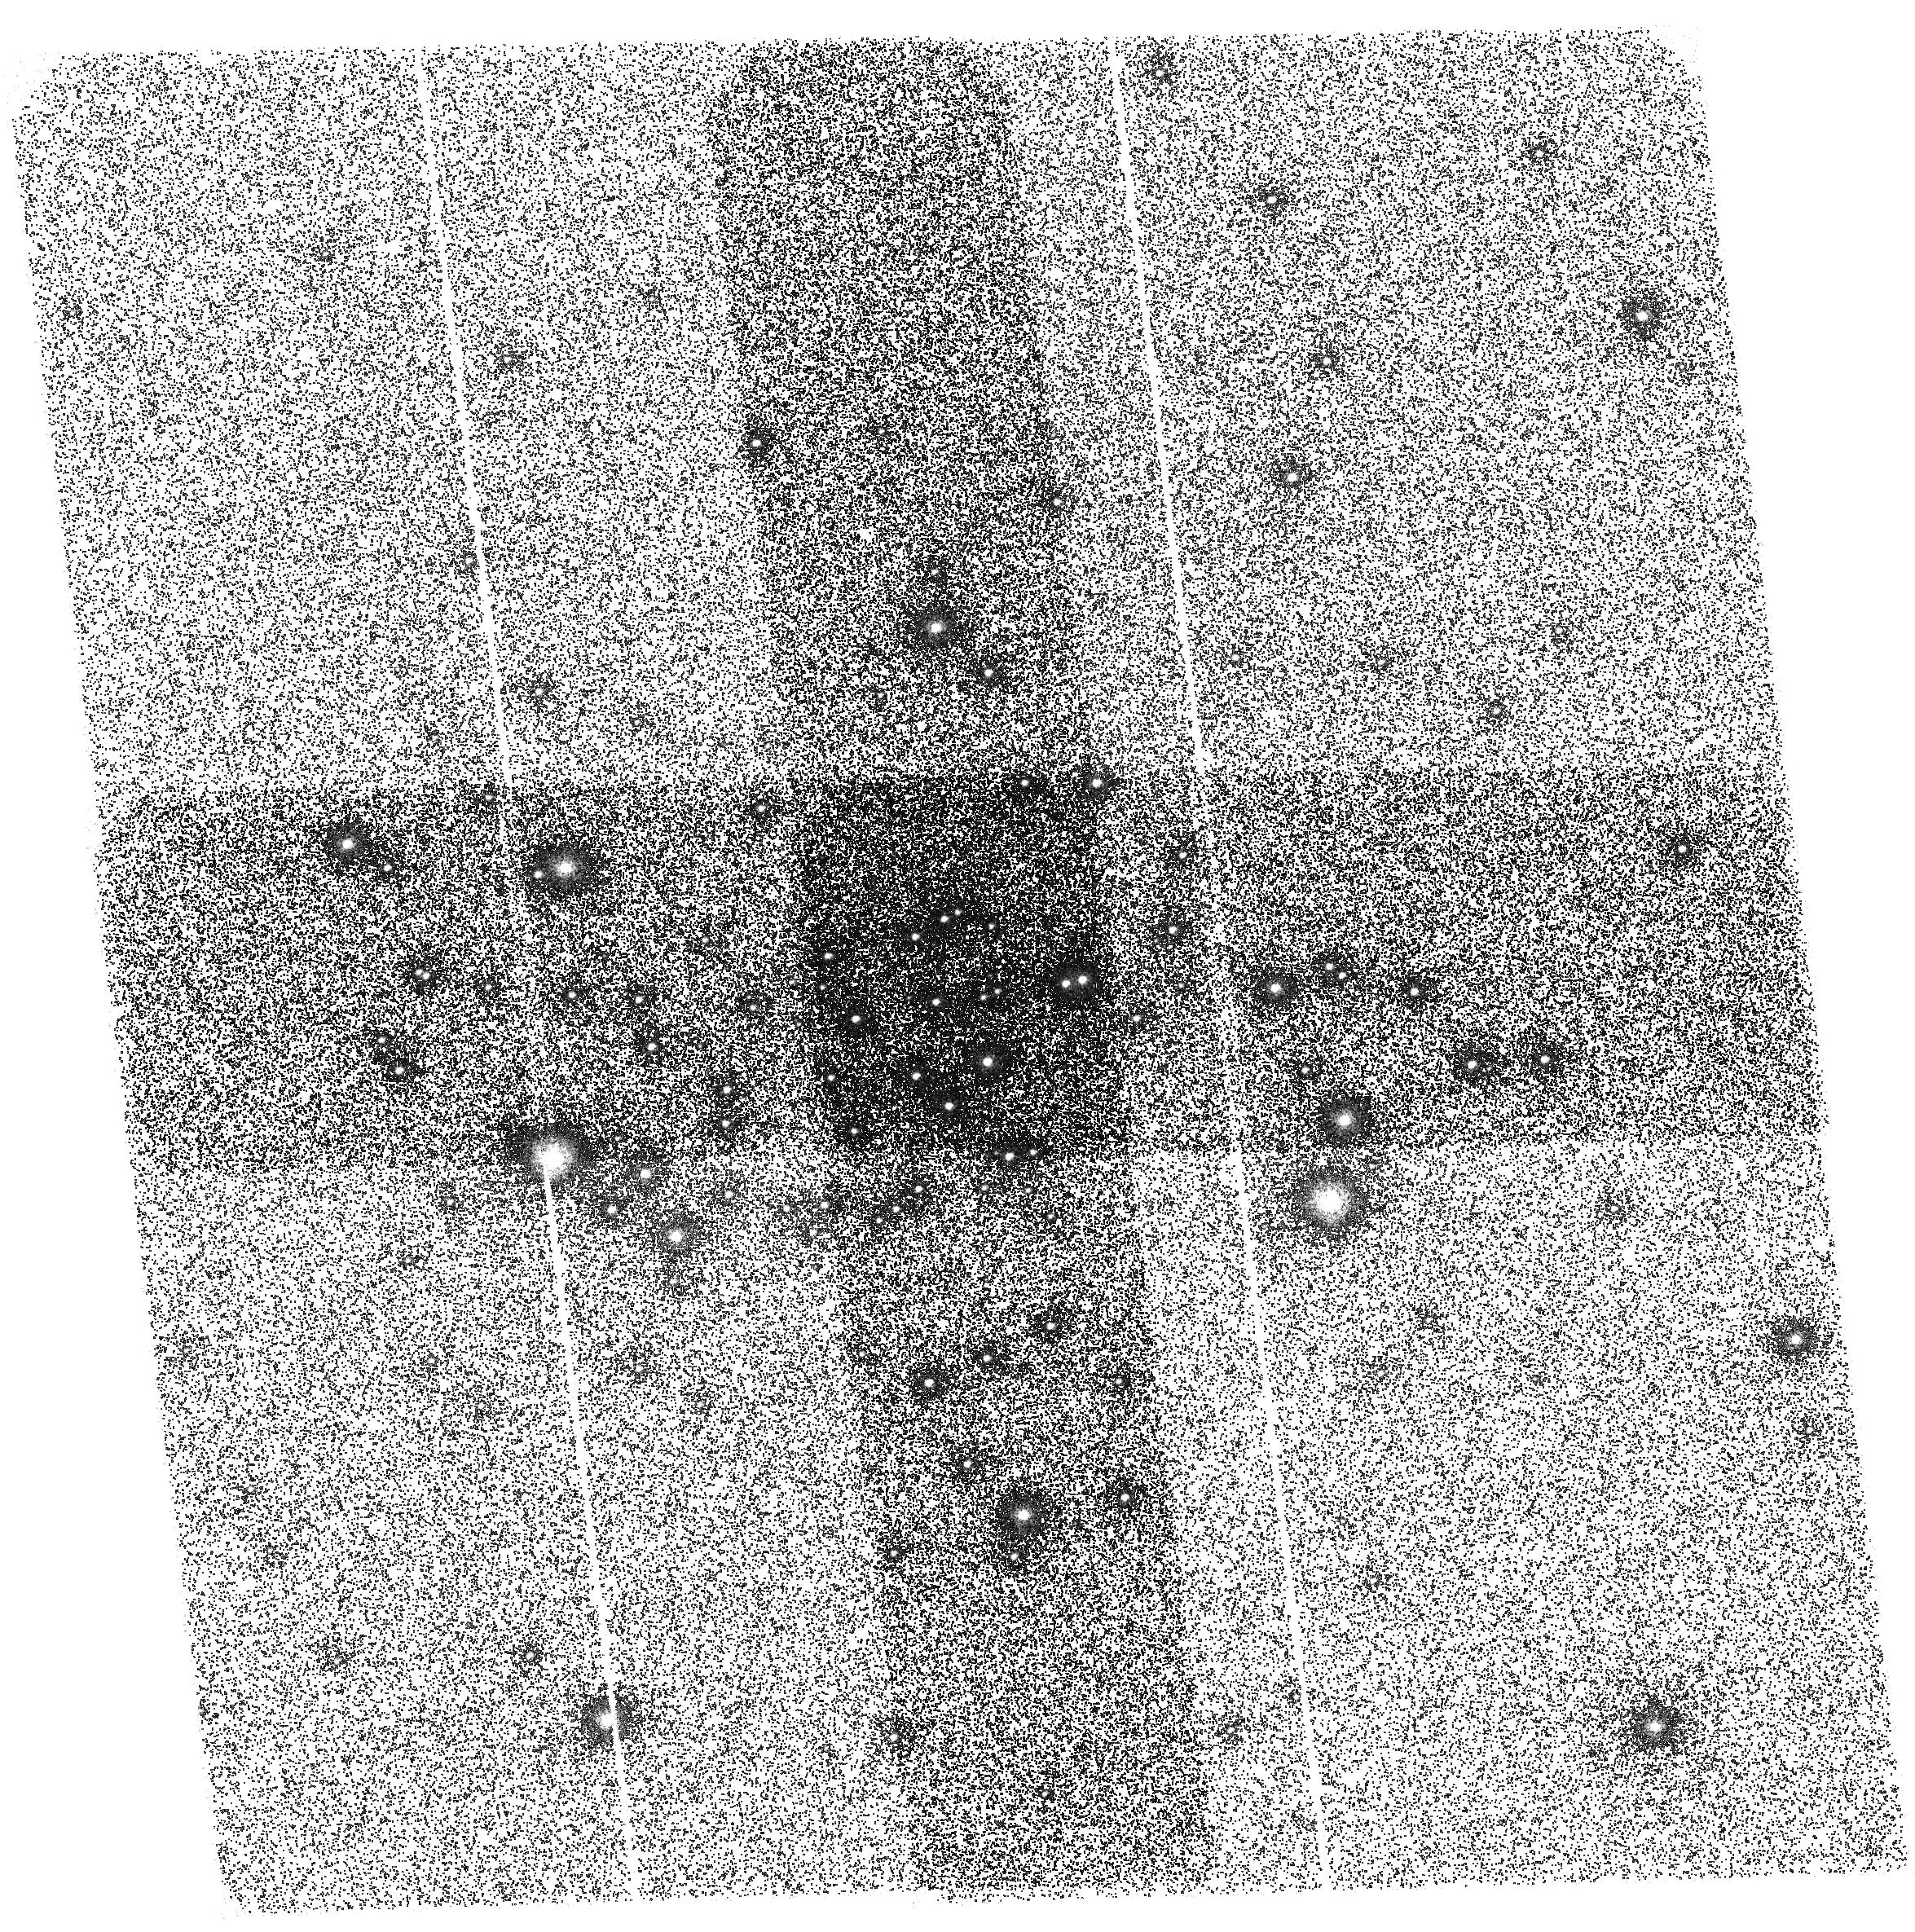
Target: NGC6441
Instrument: ACS/SBC
Filter: F150LP
Exposure: 1.3 h
Observation ID: hst_10815_55_acs_sbc_f150lp_j9ou55

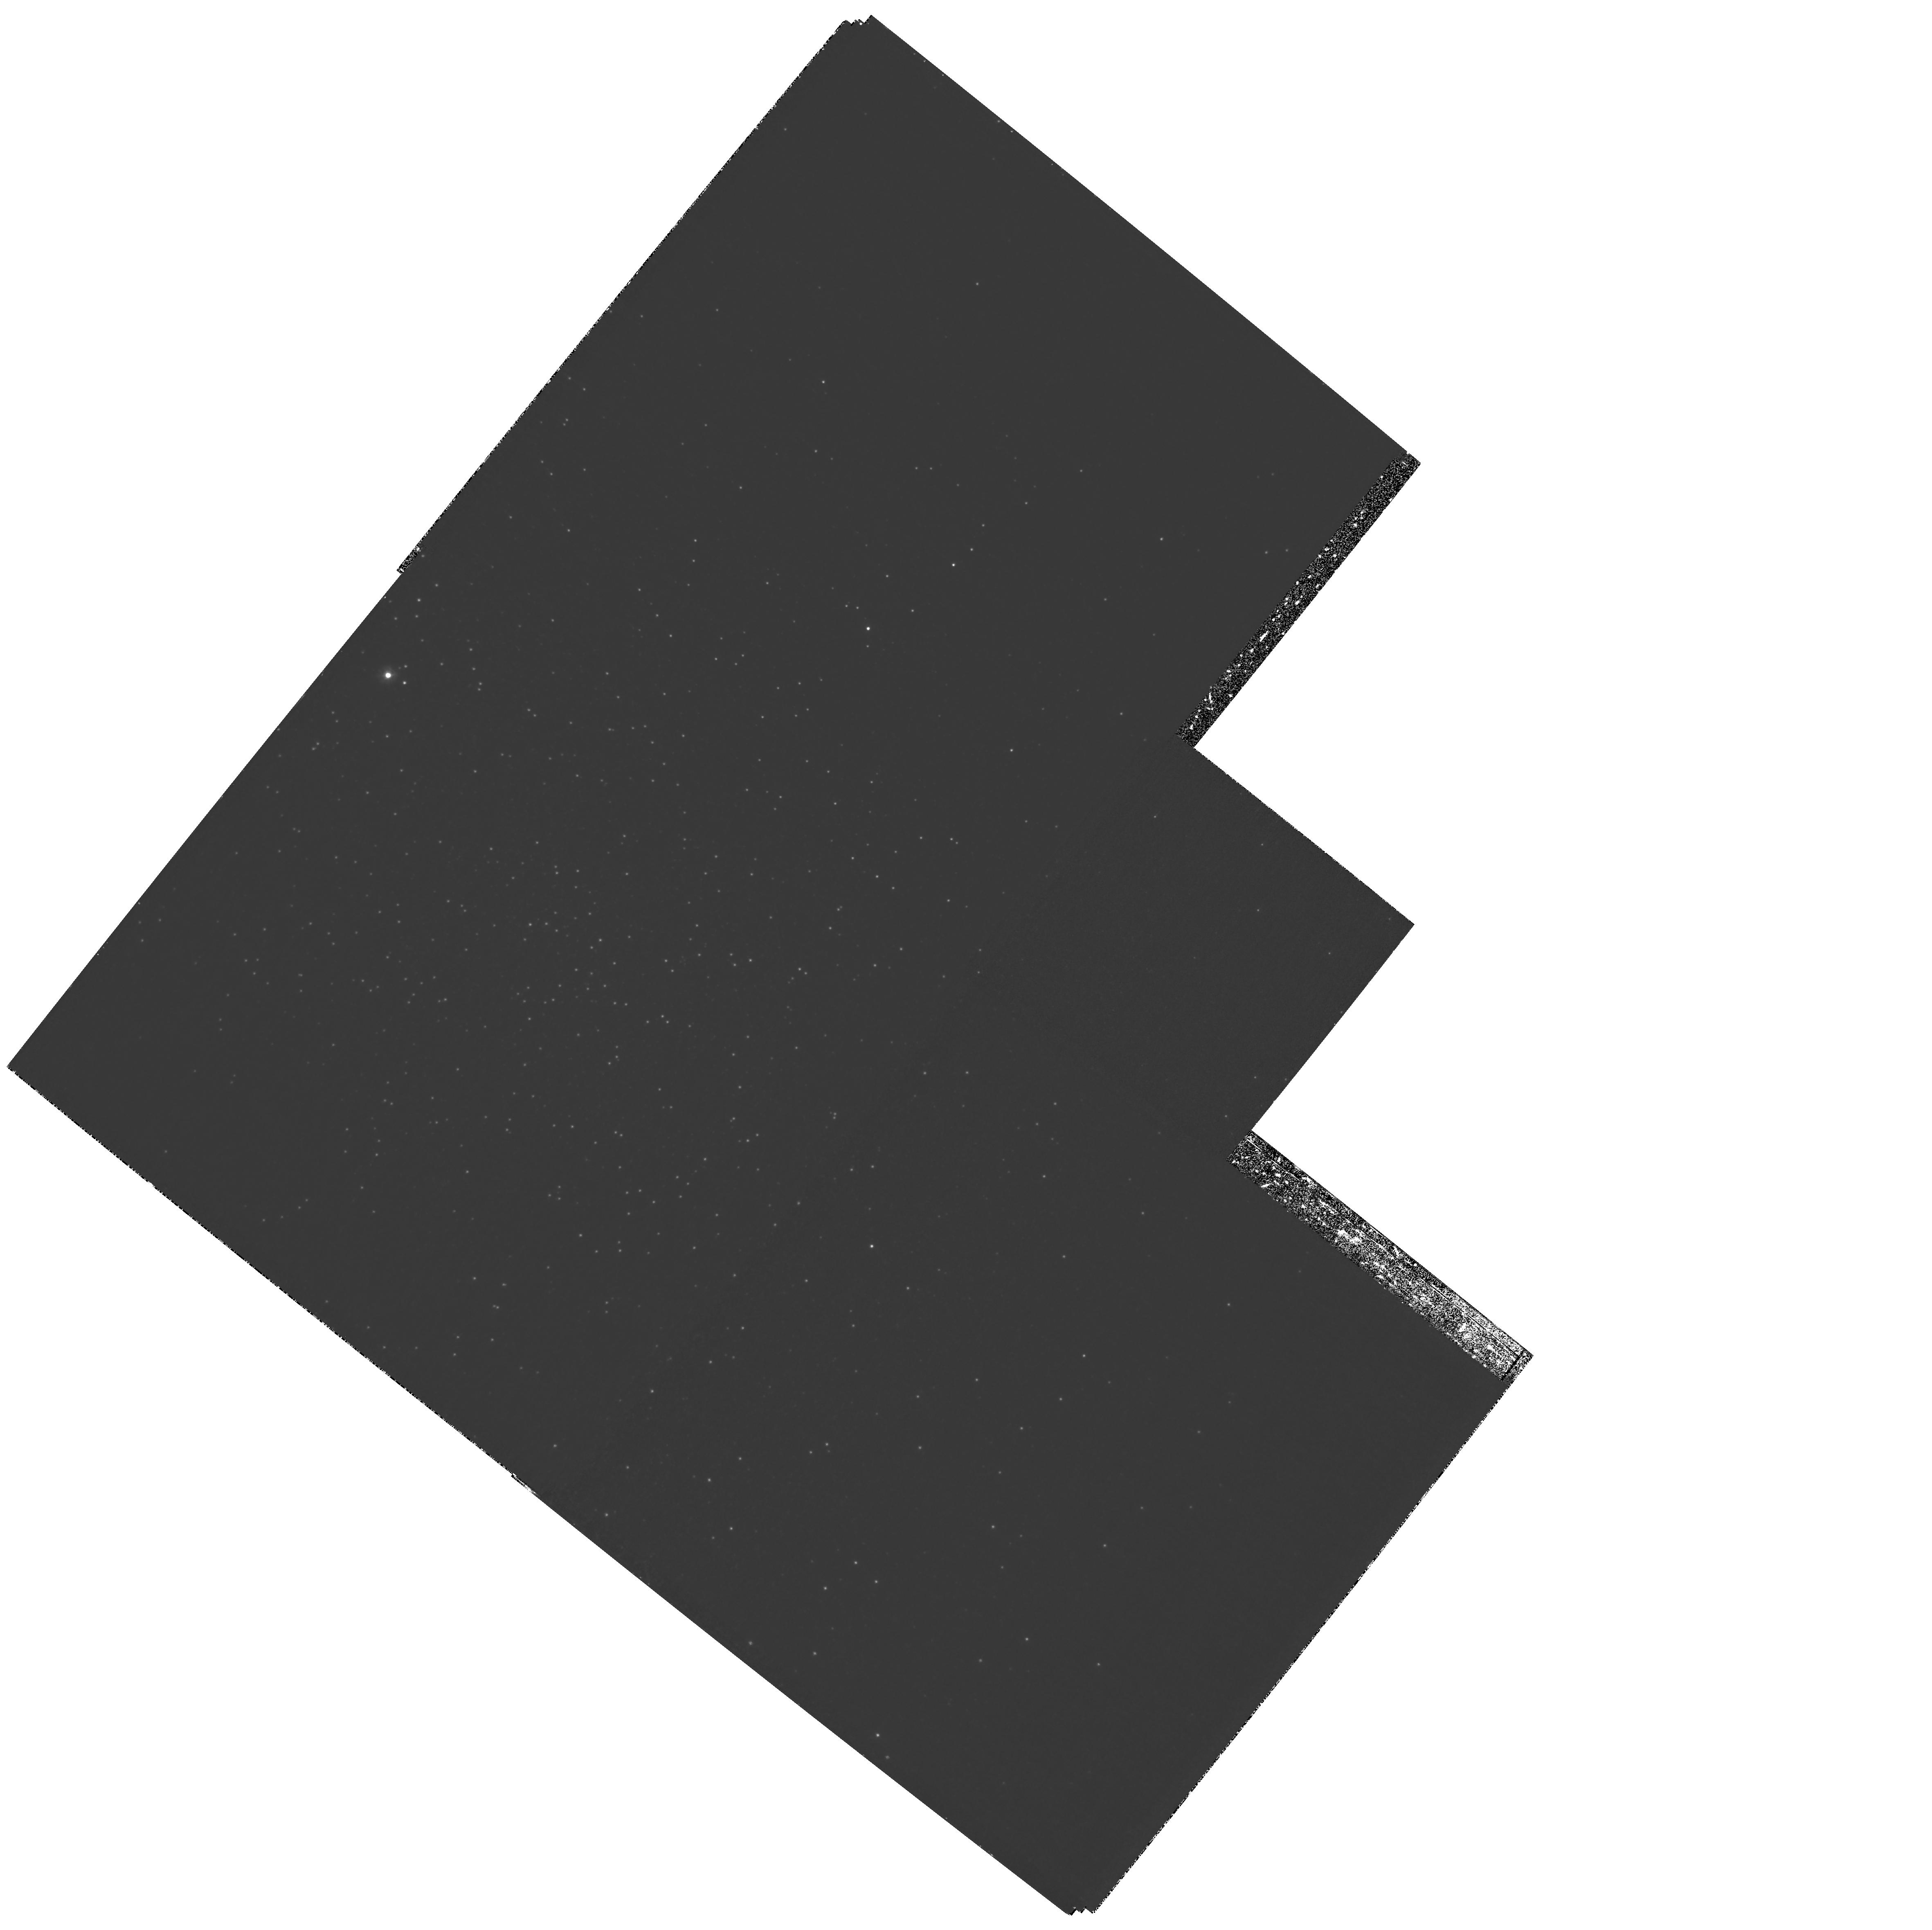
Target: NGC6273
Instrument: WFPC2/PC
Filter: F255W
Exposure: 3.1 h
Observation ID: hst_10815_02_wfpc2_pc_f255w_u9ou02

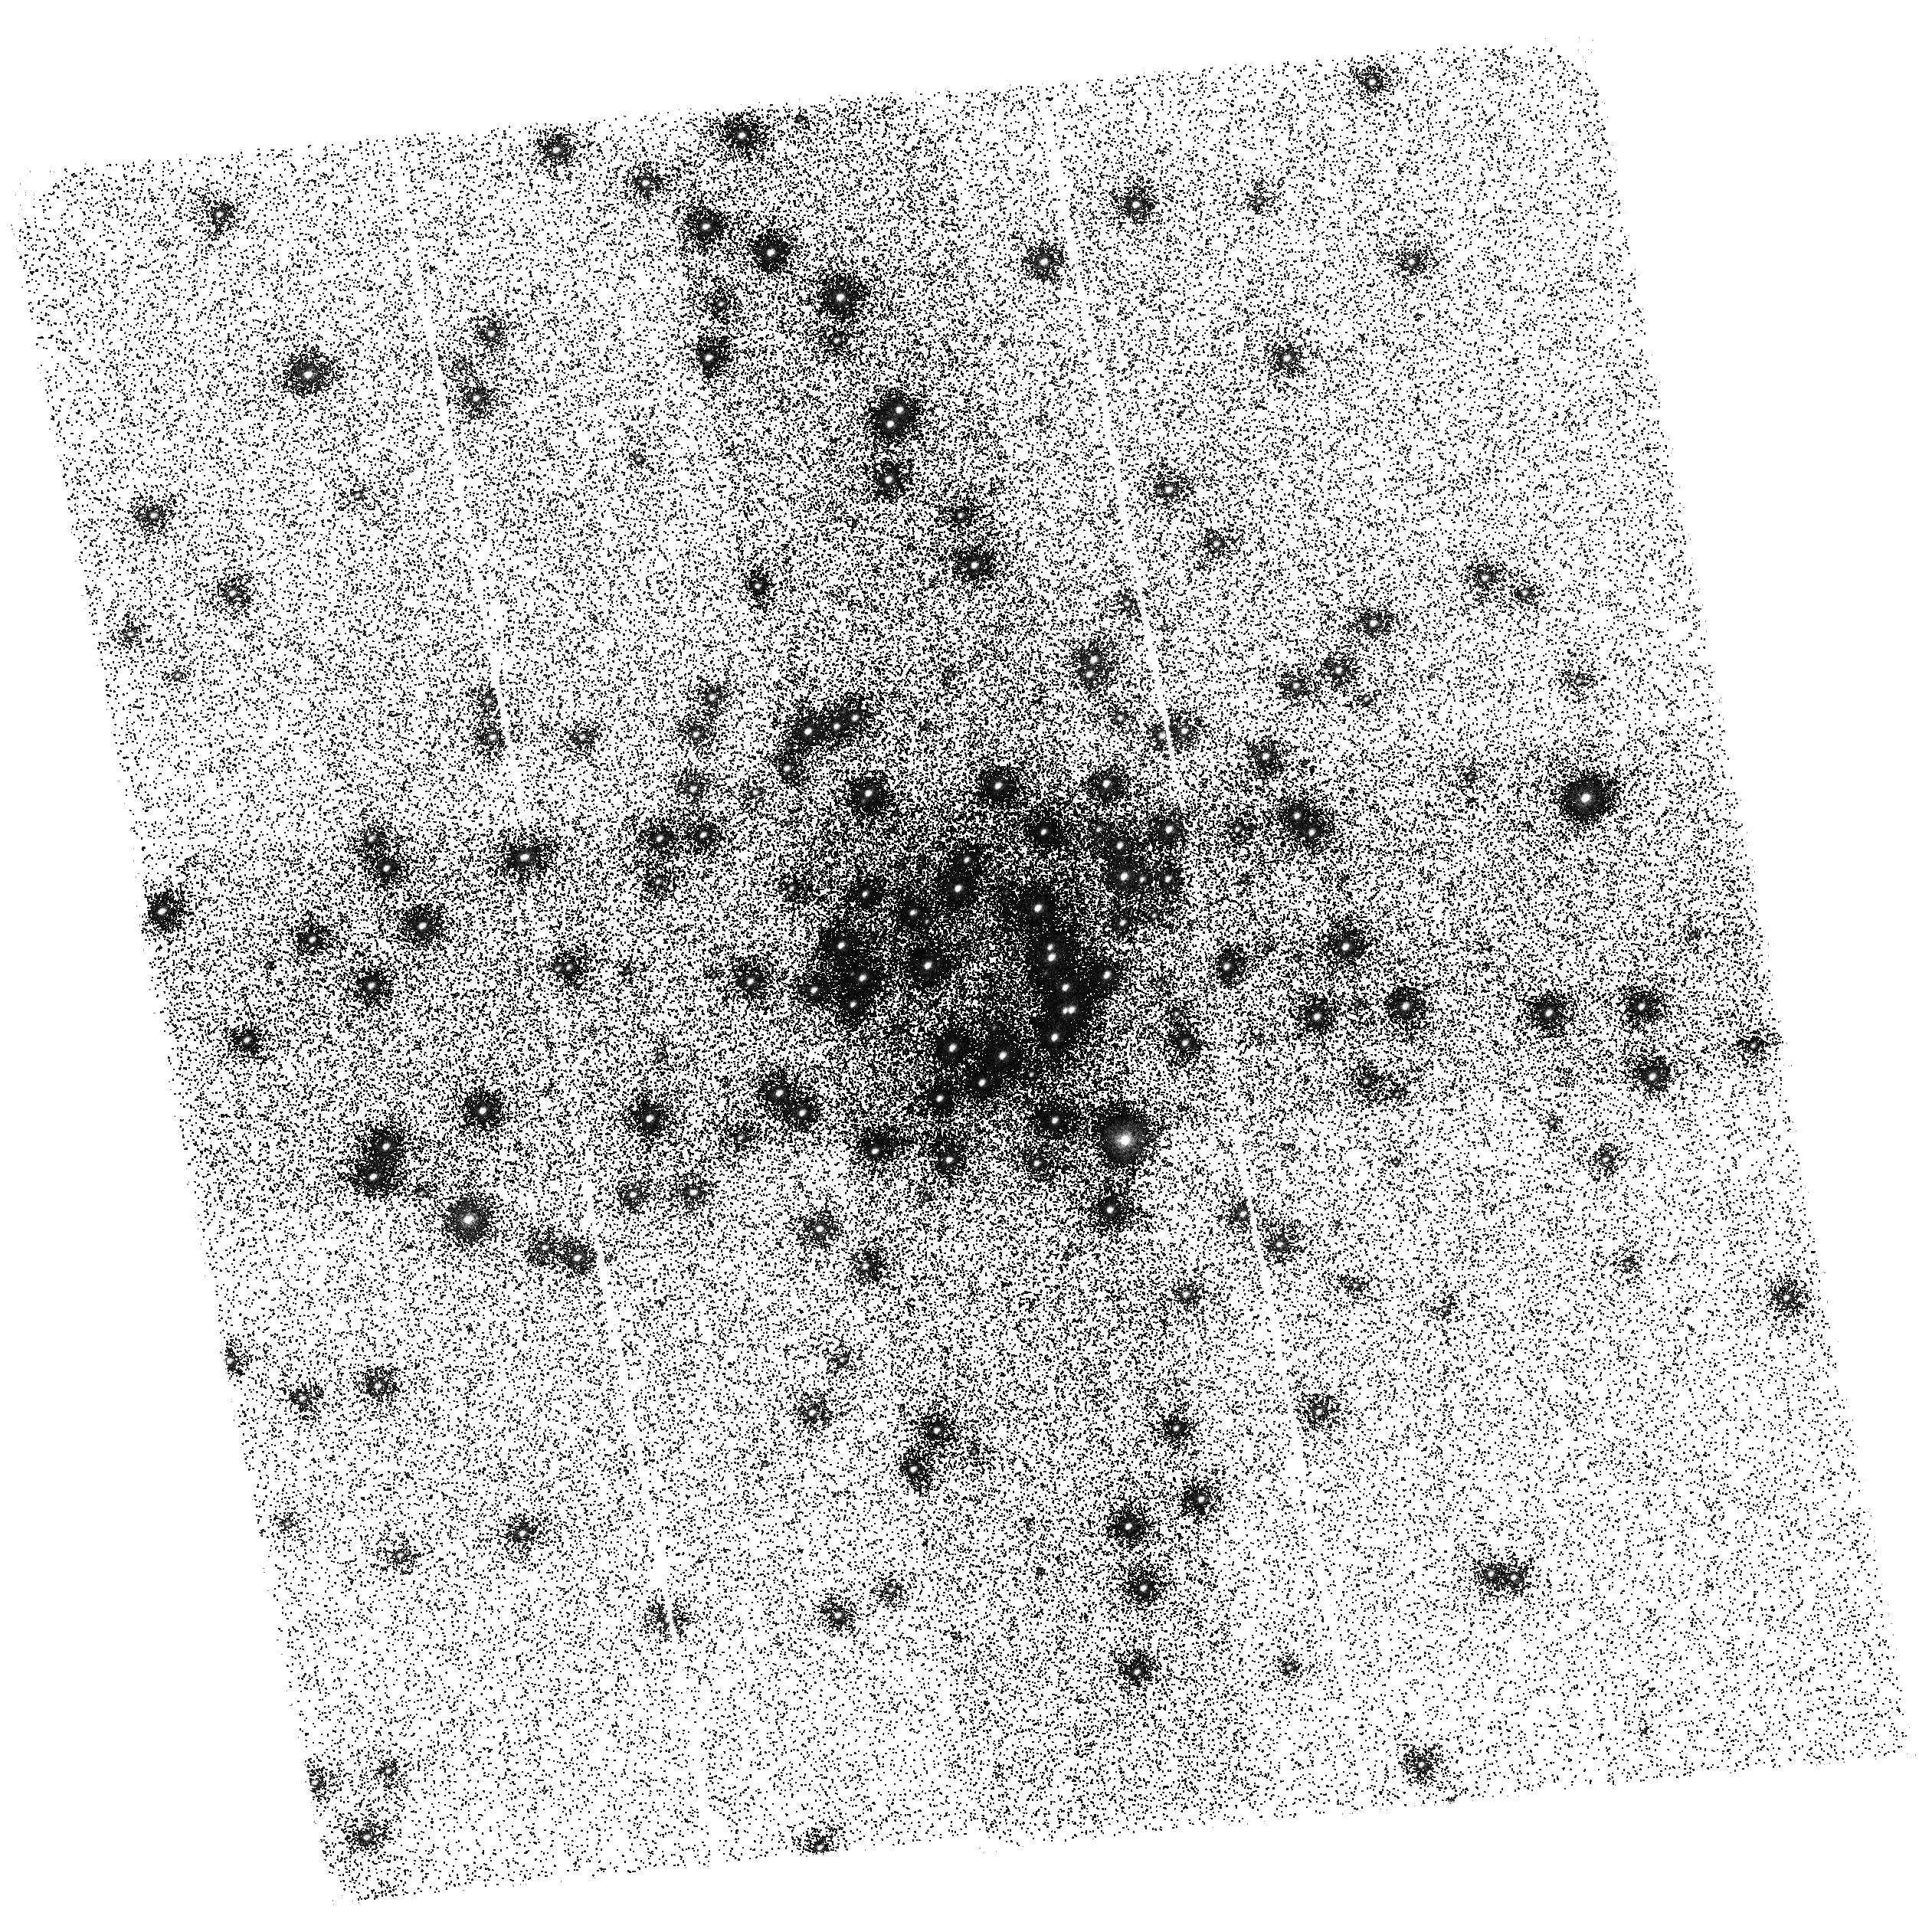
Target: NGC6388
Instrument: ACS/SBC
Filter: F150LP
Exposure: 33 min
Observation ID: hst_10815_54_acs_sbc_f150lp_j9ou54

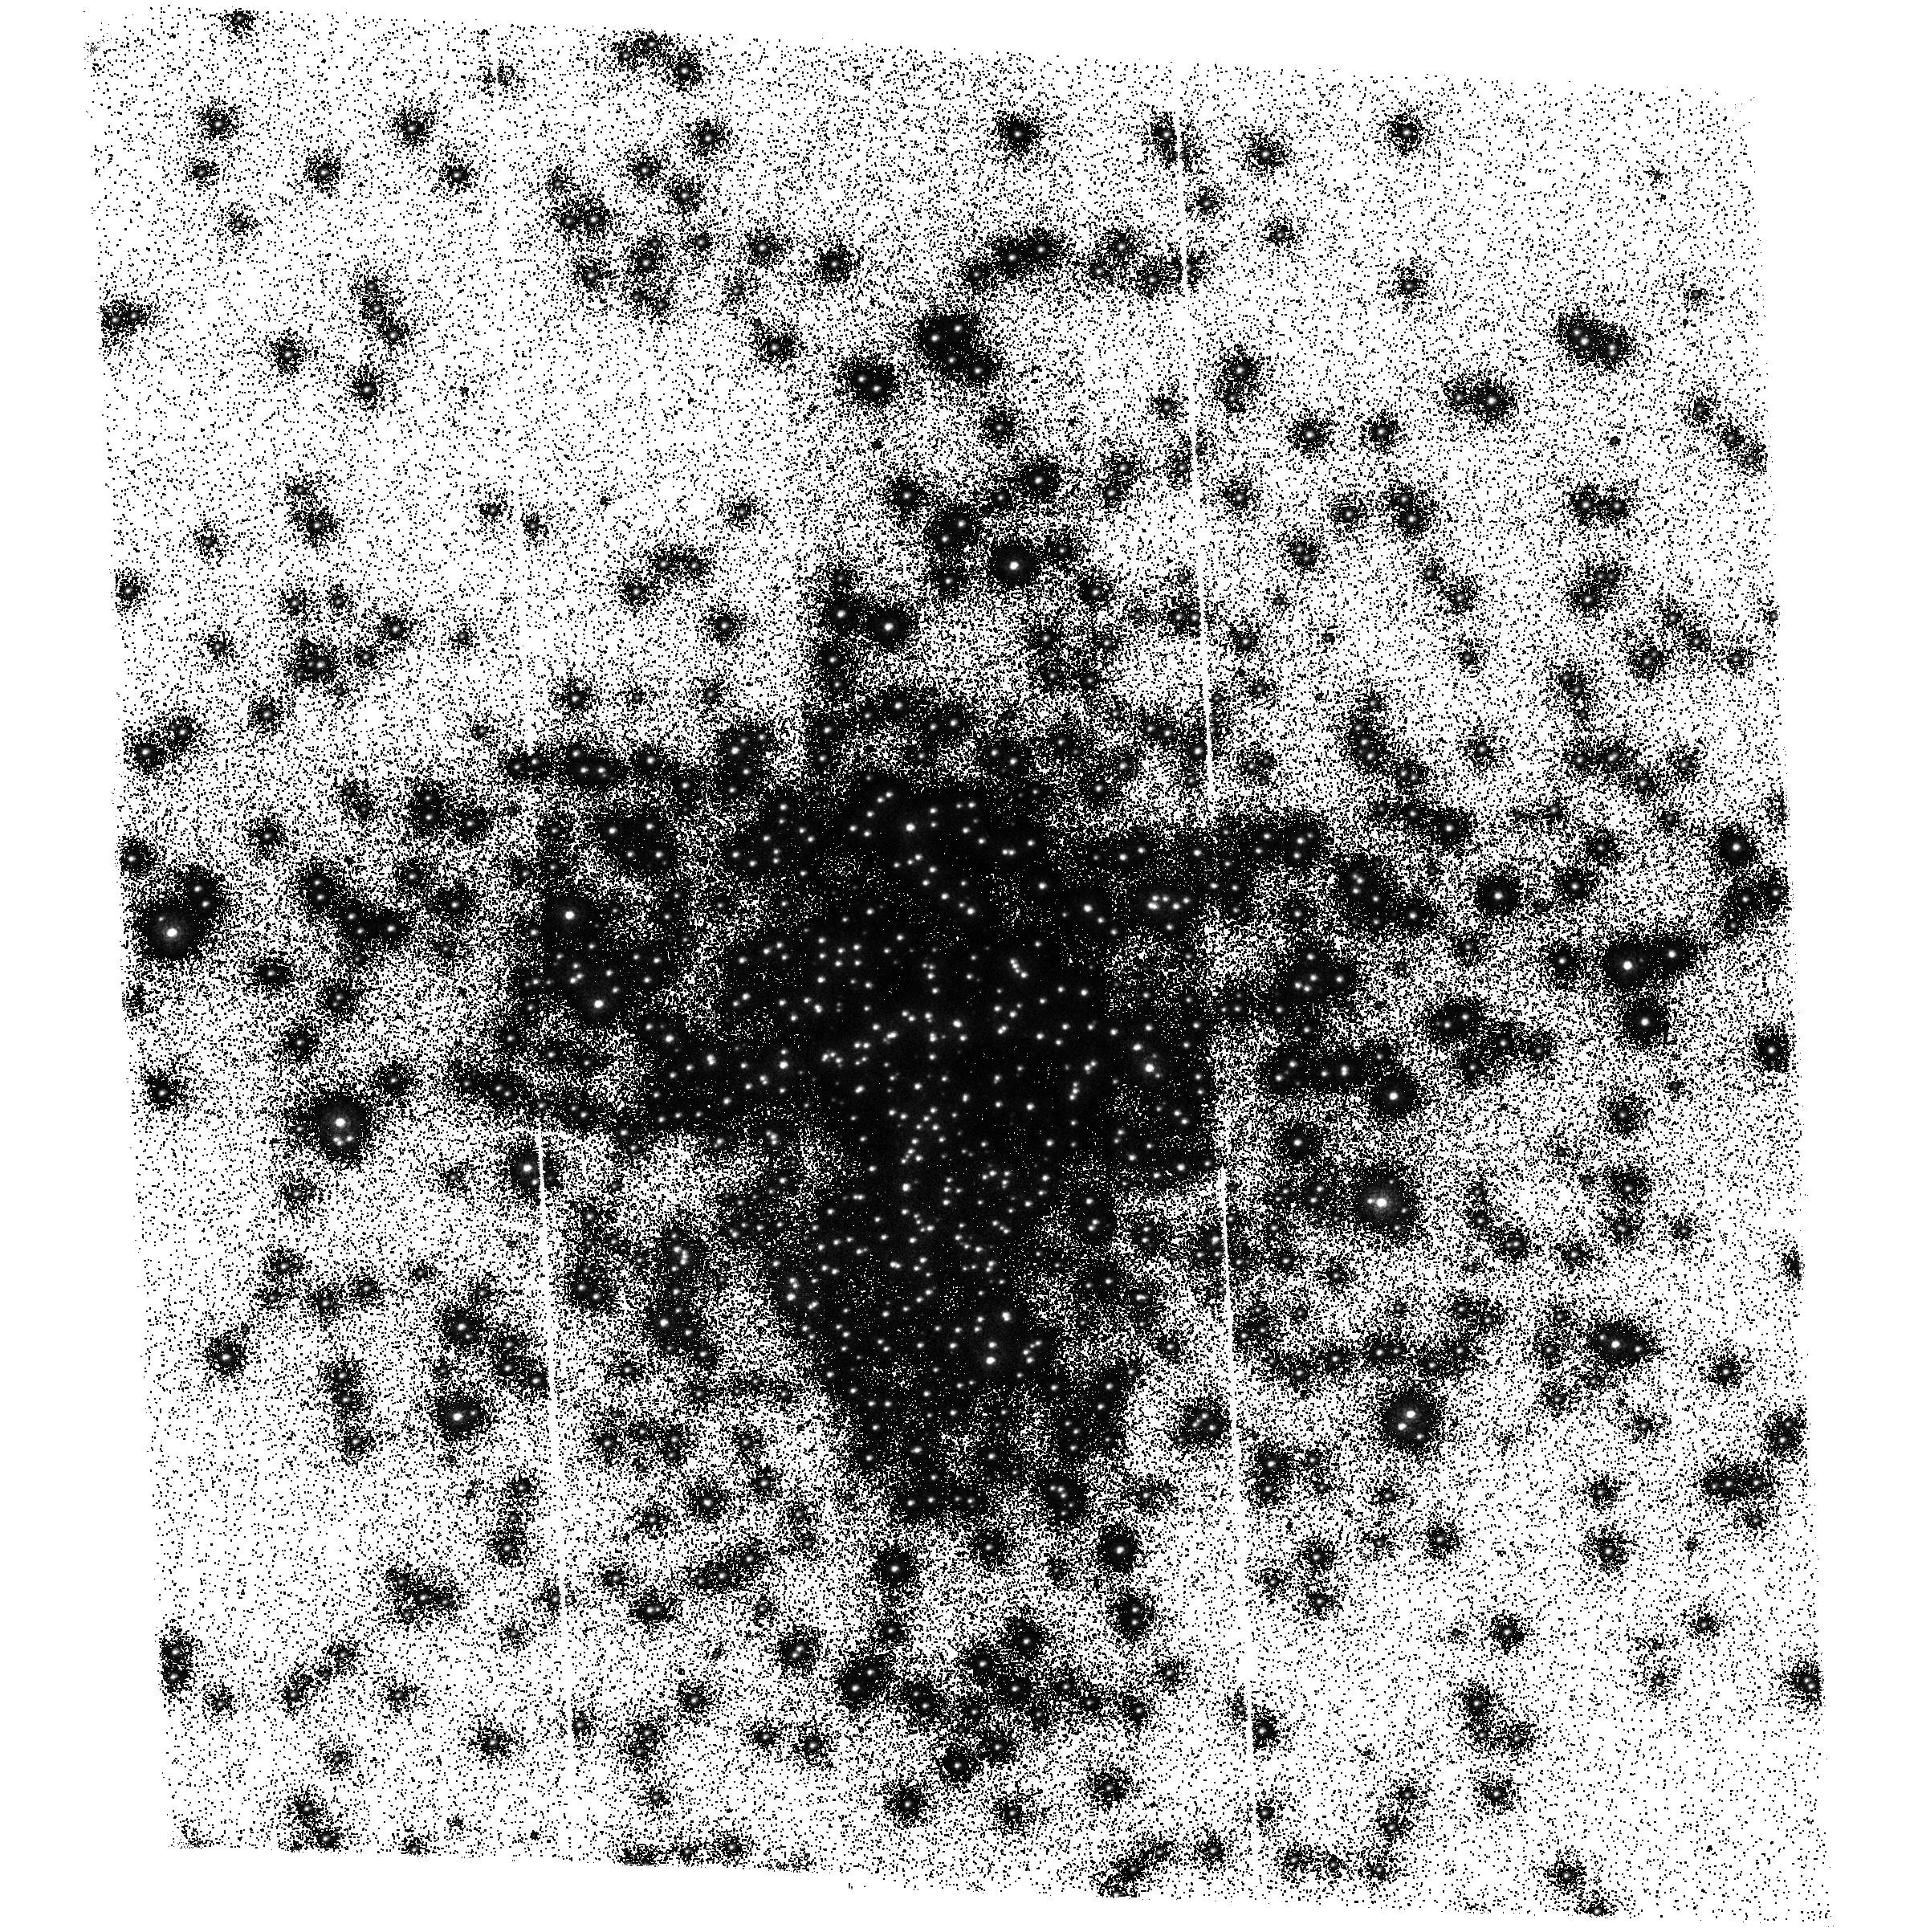
Target: NGC6715
Instrument: ACS/SBC
Filter: F150LP
Exposure: 33 min
Observation ID: hst_10815_53_acs_sbc_f150lp_j9ou53

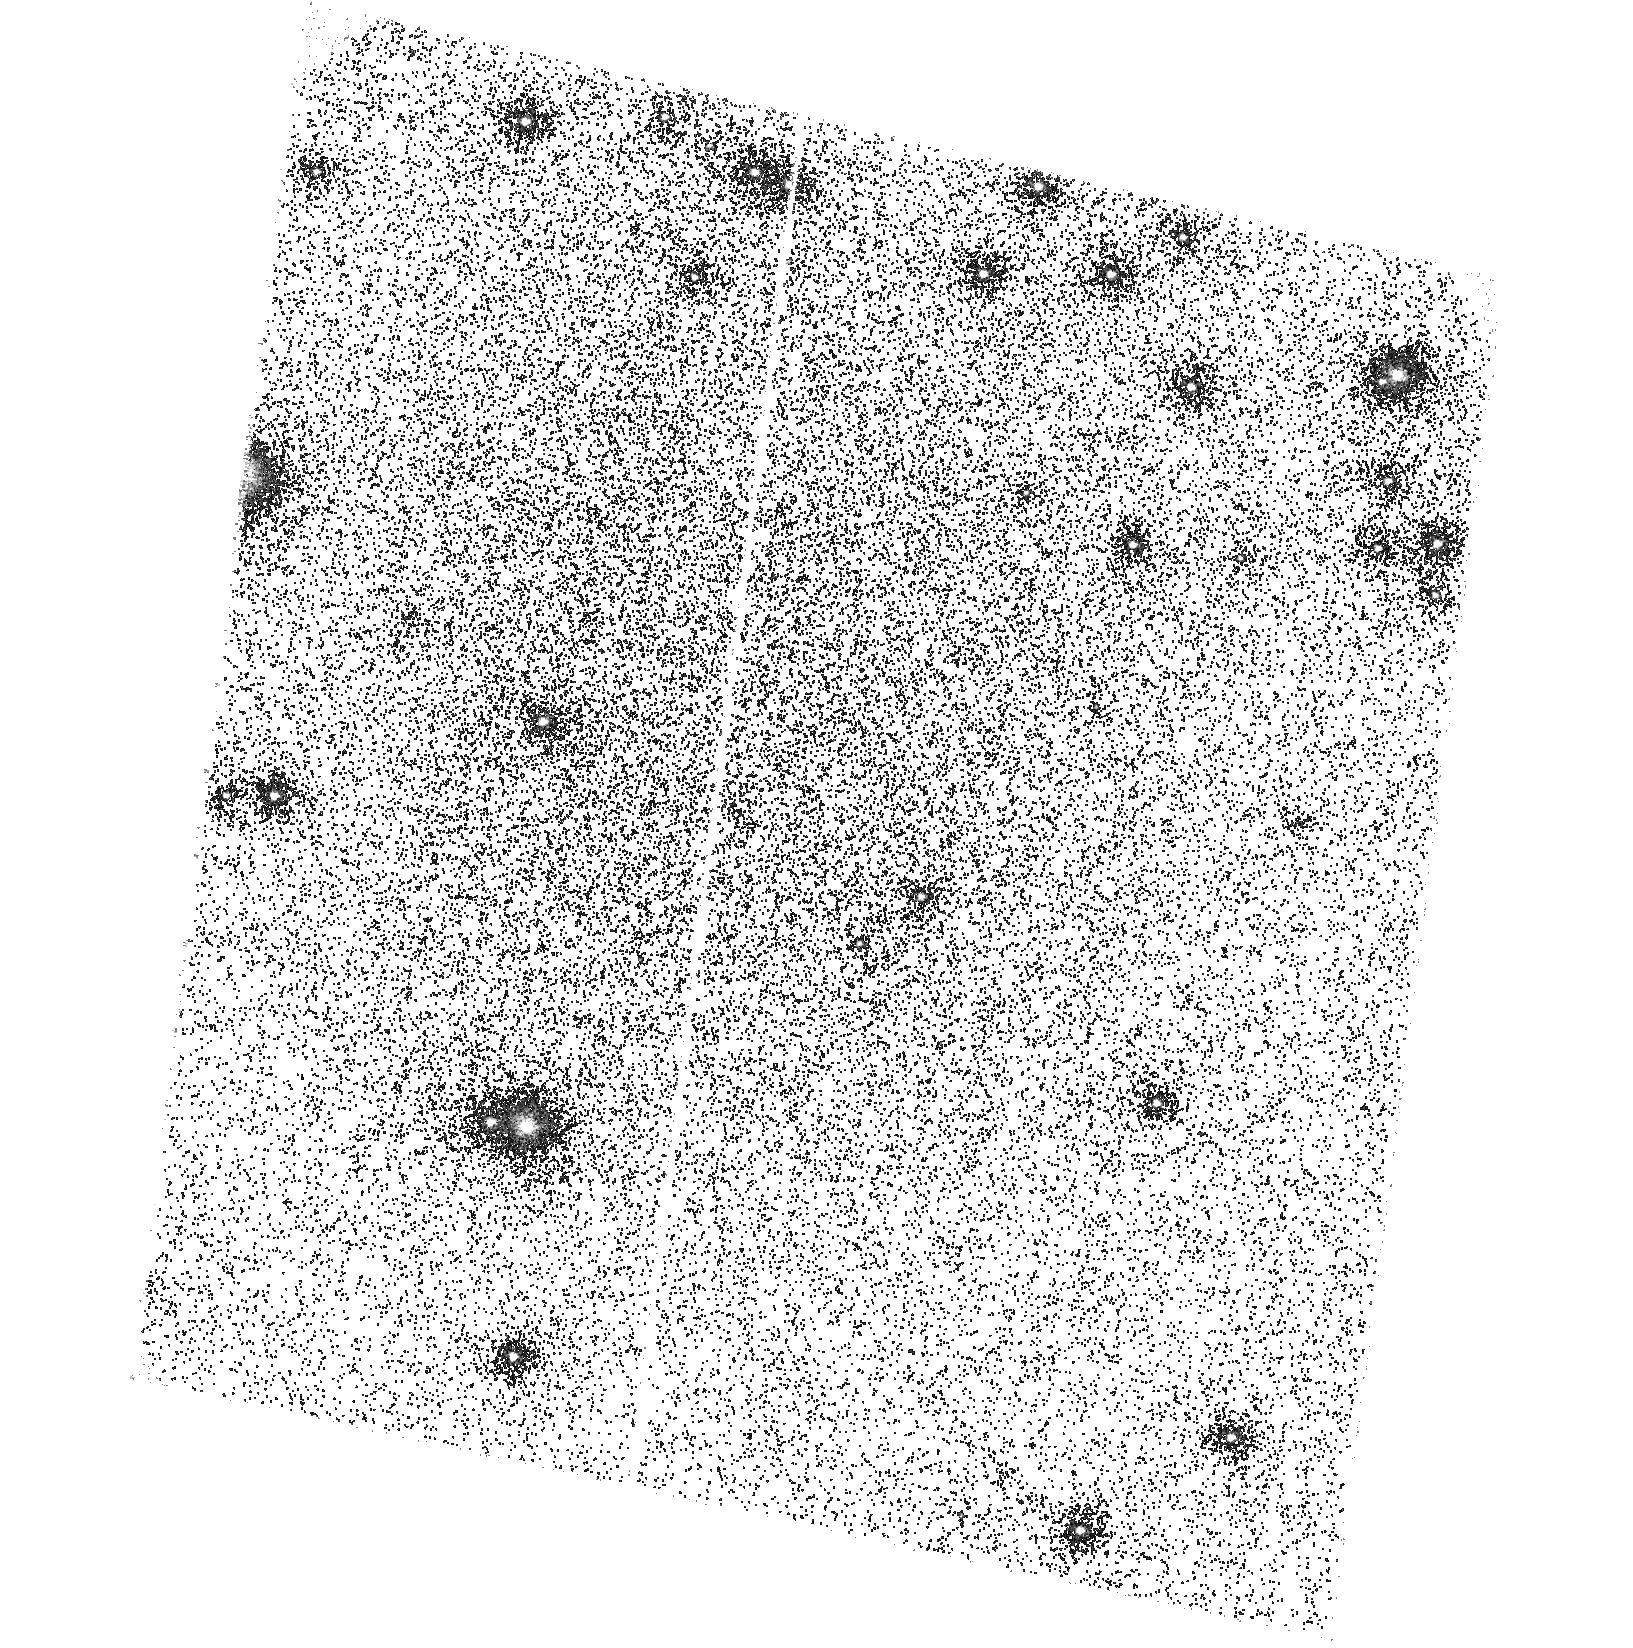
Target: NGC2419
Instrument: ACS/SBC
Filter: F150LP
Exposure: 1.4 h
Observation ID: hst_10815_a1_acs_sbc_f150lp_j9oua1

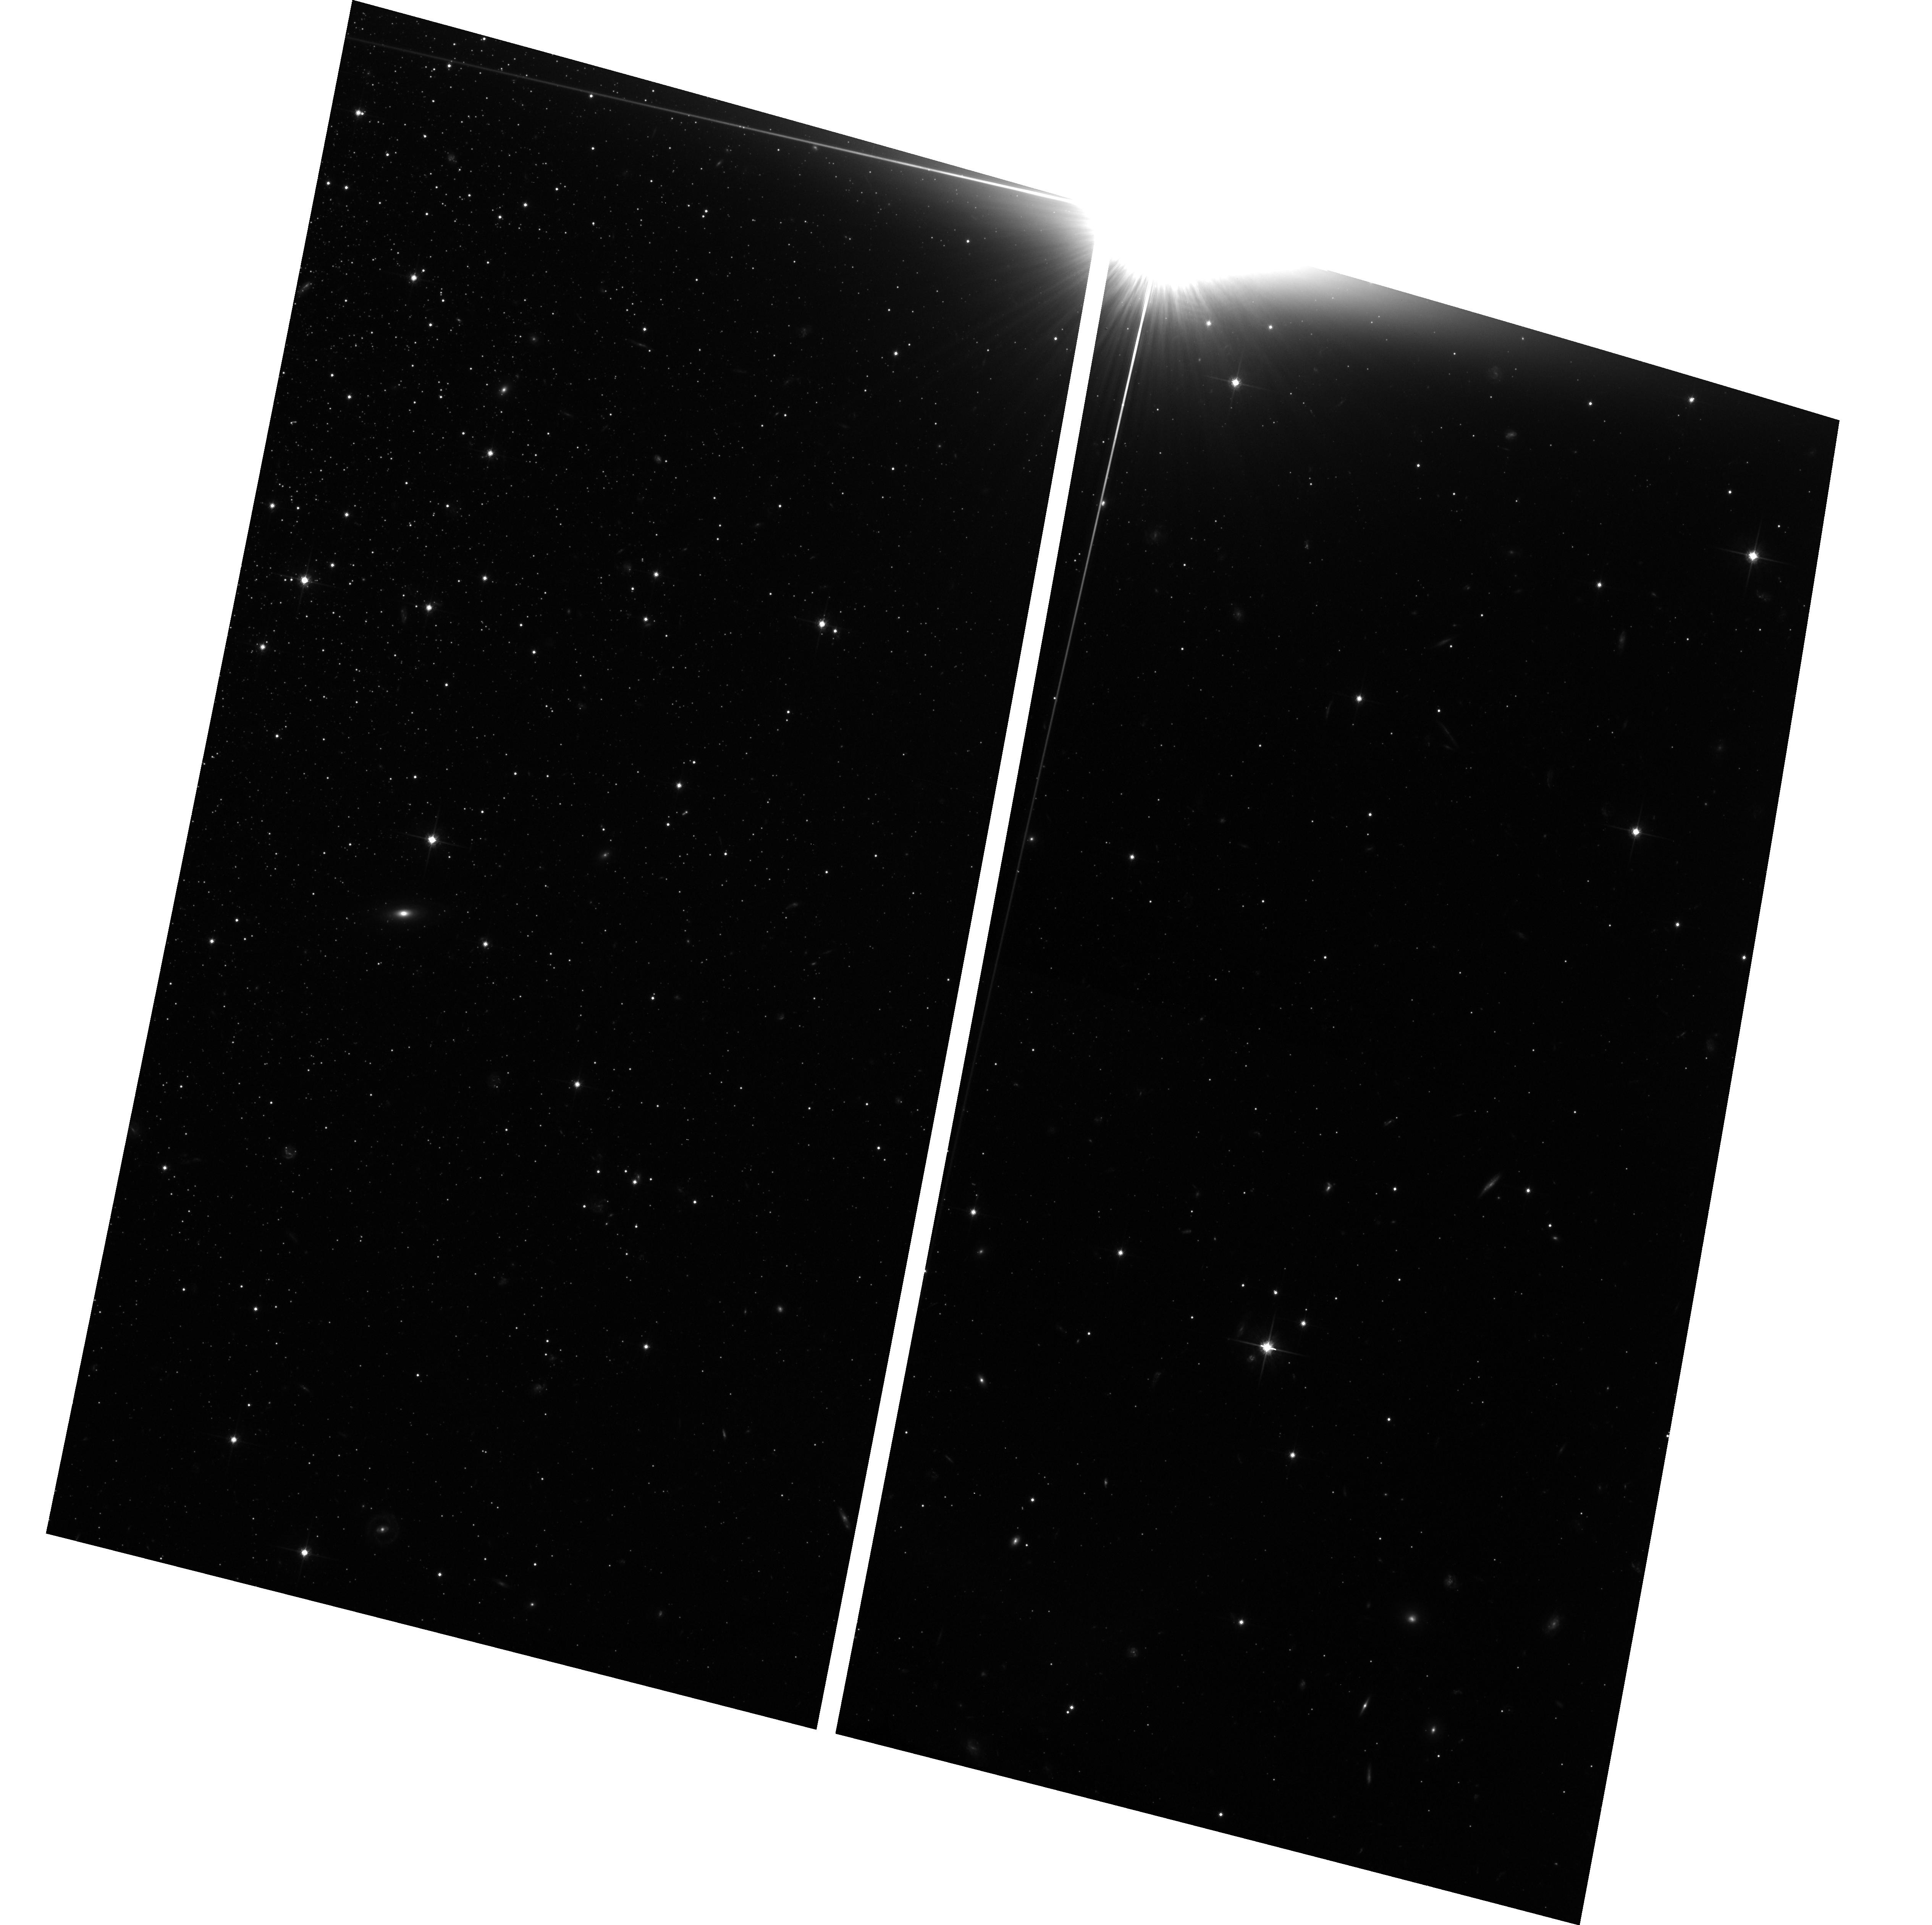
Target: field at RA 114.533°, Dec 38.880°
Instrument: ACS/WFC
Filter: F814W
Exposure: 1.3 h
Observation ID: hst_10815_01_acs_wfc_f814w_j9ou01

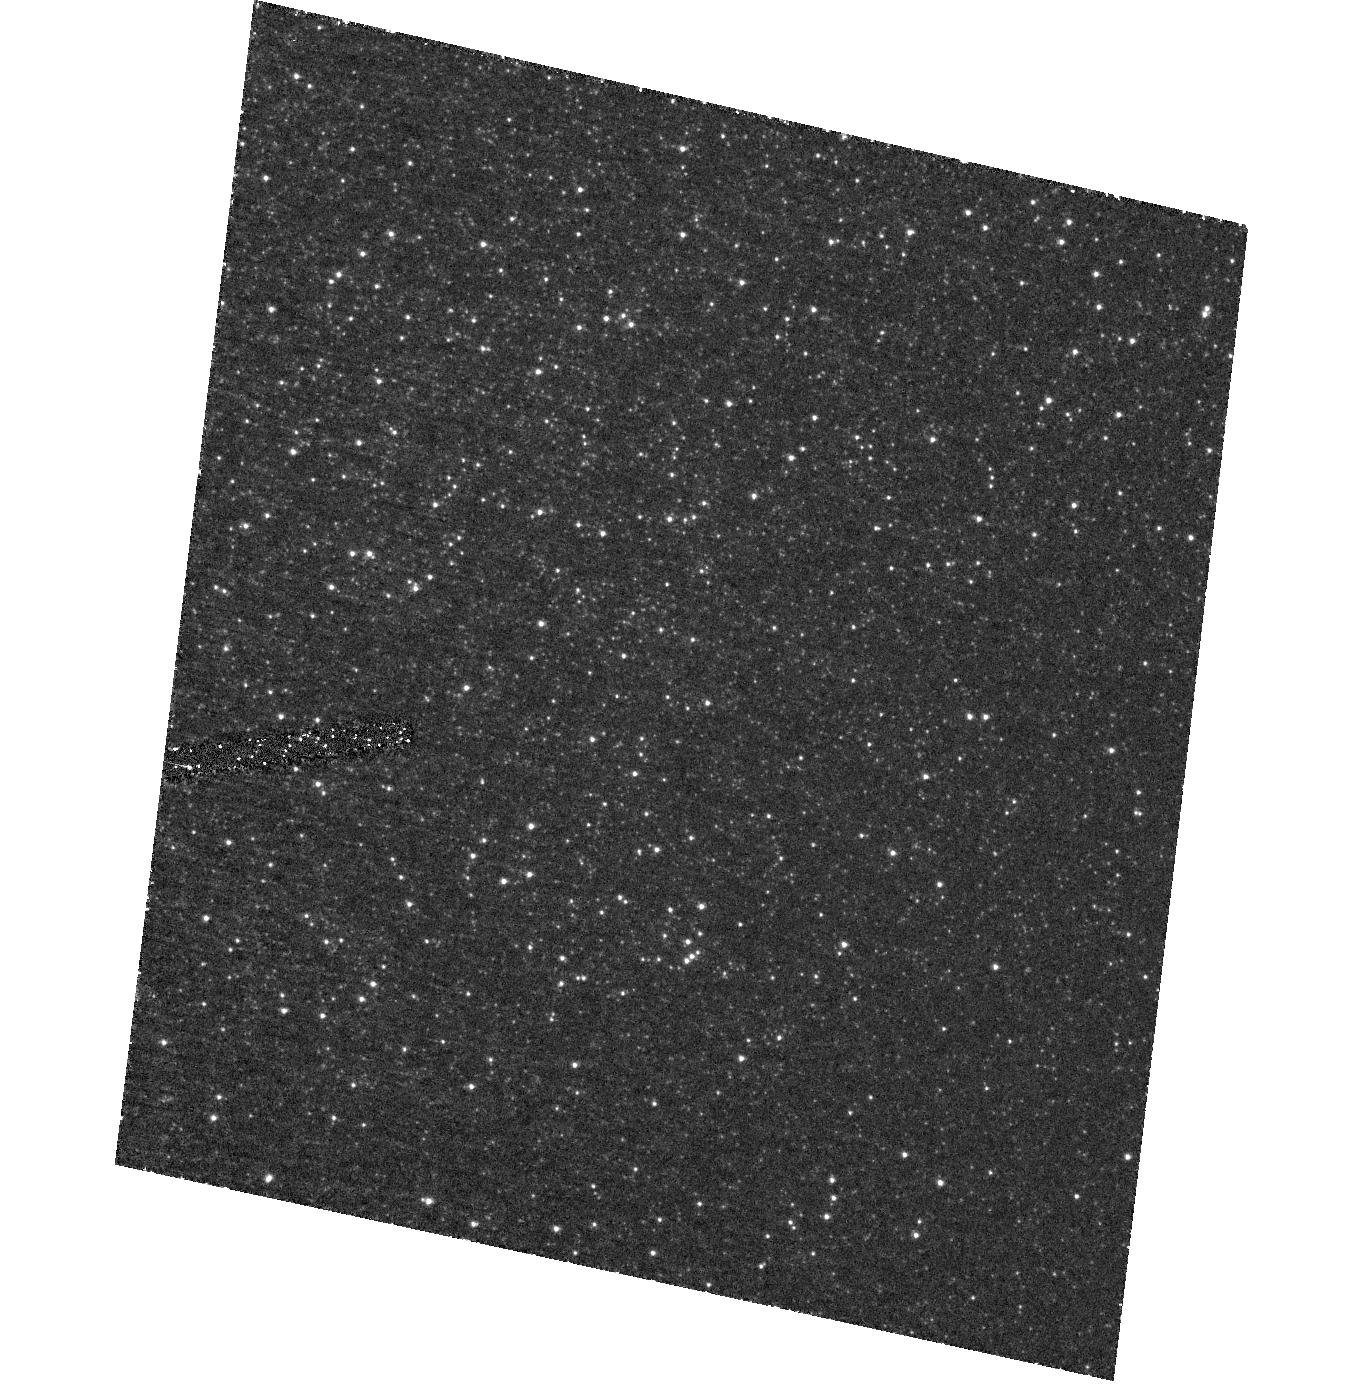
Target: NGC2419
Instrument: ACS/HRC
Filter: F250W
Exposure: 1.4 h
Observation ID: hst_10815_01_acs_hrc_f250w_j9ou01

The Blue Hook Populations of Massive Globular Clusters (PI: Brown, Thomas M.)

Blue hook stars are a class of hot (~35, 000 K) subluminous horizontal branch stars that have been recently discovered using HST ultraviolet images of the globular clusters omega Cen and NGC 2808. These stars occupy a region of the HR diagram that is unexplained by canonical stellar evolution theory. Using new theoretical evolutionary and atmospheric models, we have shown that the blue hook stars are very likely the progeny of stars that undergo extensive internal mixing during a late helium core flash on the white dwarf cooling curve. This "flash mixing" produces an enormous enhancement of the surface helium and carbon abundances, which suppresses the flux in the far ultraviolet. Although flash mixing is more likely to occur in stars that are born with high helium abundances, a high helium abundance, by itself, does not explain the presence of a blue hook population - flash mixing of the envelope is required. We propose ACS ultraviolet (SBC/F150LP and HRC/F250W) observations of the five additional globular clusters for which the presence of blue hook stars is suspected from longer wavelength observations. Like omega Cen and NGC 2808, these five targets are also among the most massive globular clusters, because less massive clusters show no evidence for blue hook stars. Because our targets span 1.5 dex in metallicity, we will be able to test our prediction that flash-mixing should be less drastic in metal-rich blue hook stars. In addition, our observations will test the hypothesis that blue hook stars only form in globular clusters massive enough to retain the helium-enriched ejecta from the first stellar generation. If this hypothesis is correct, then our observations will yield important constraints on the chemical evolution and early formation history in globular clusters, as well as the role of helium self-enrichment in producing blue horizontal branch morphologies and multiple main sequence turnoffs. Finally, our observations will provide new insight into the formation of the hottest horizontal branch stars, with implications for the origin of the hot helium-rich subdwarfs in the Galactic field.